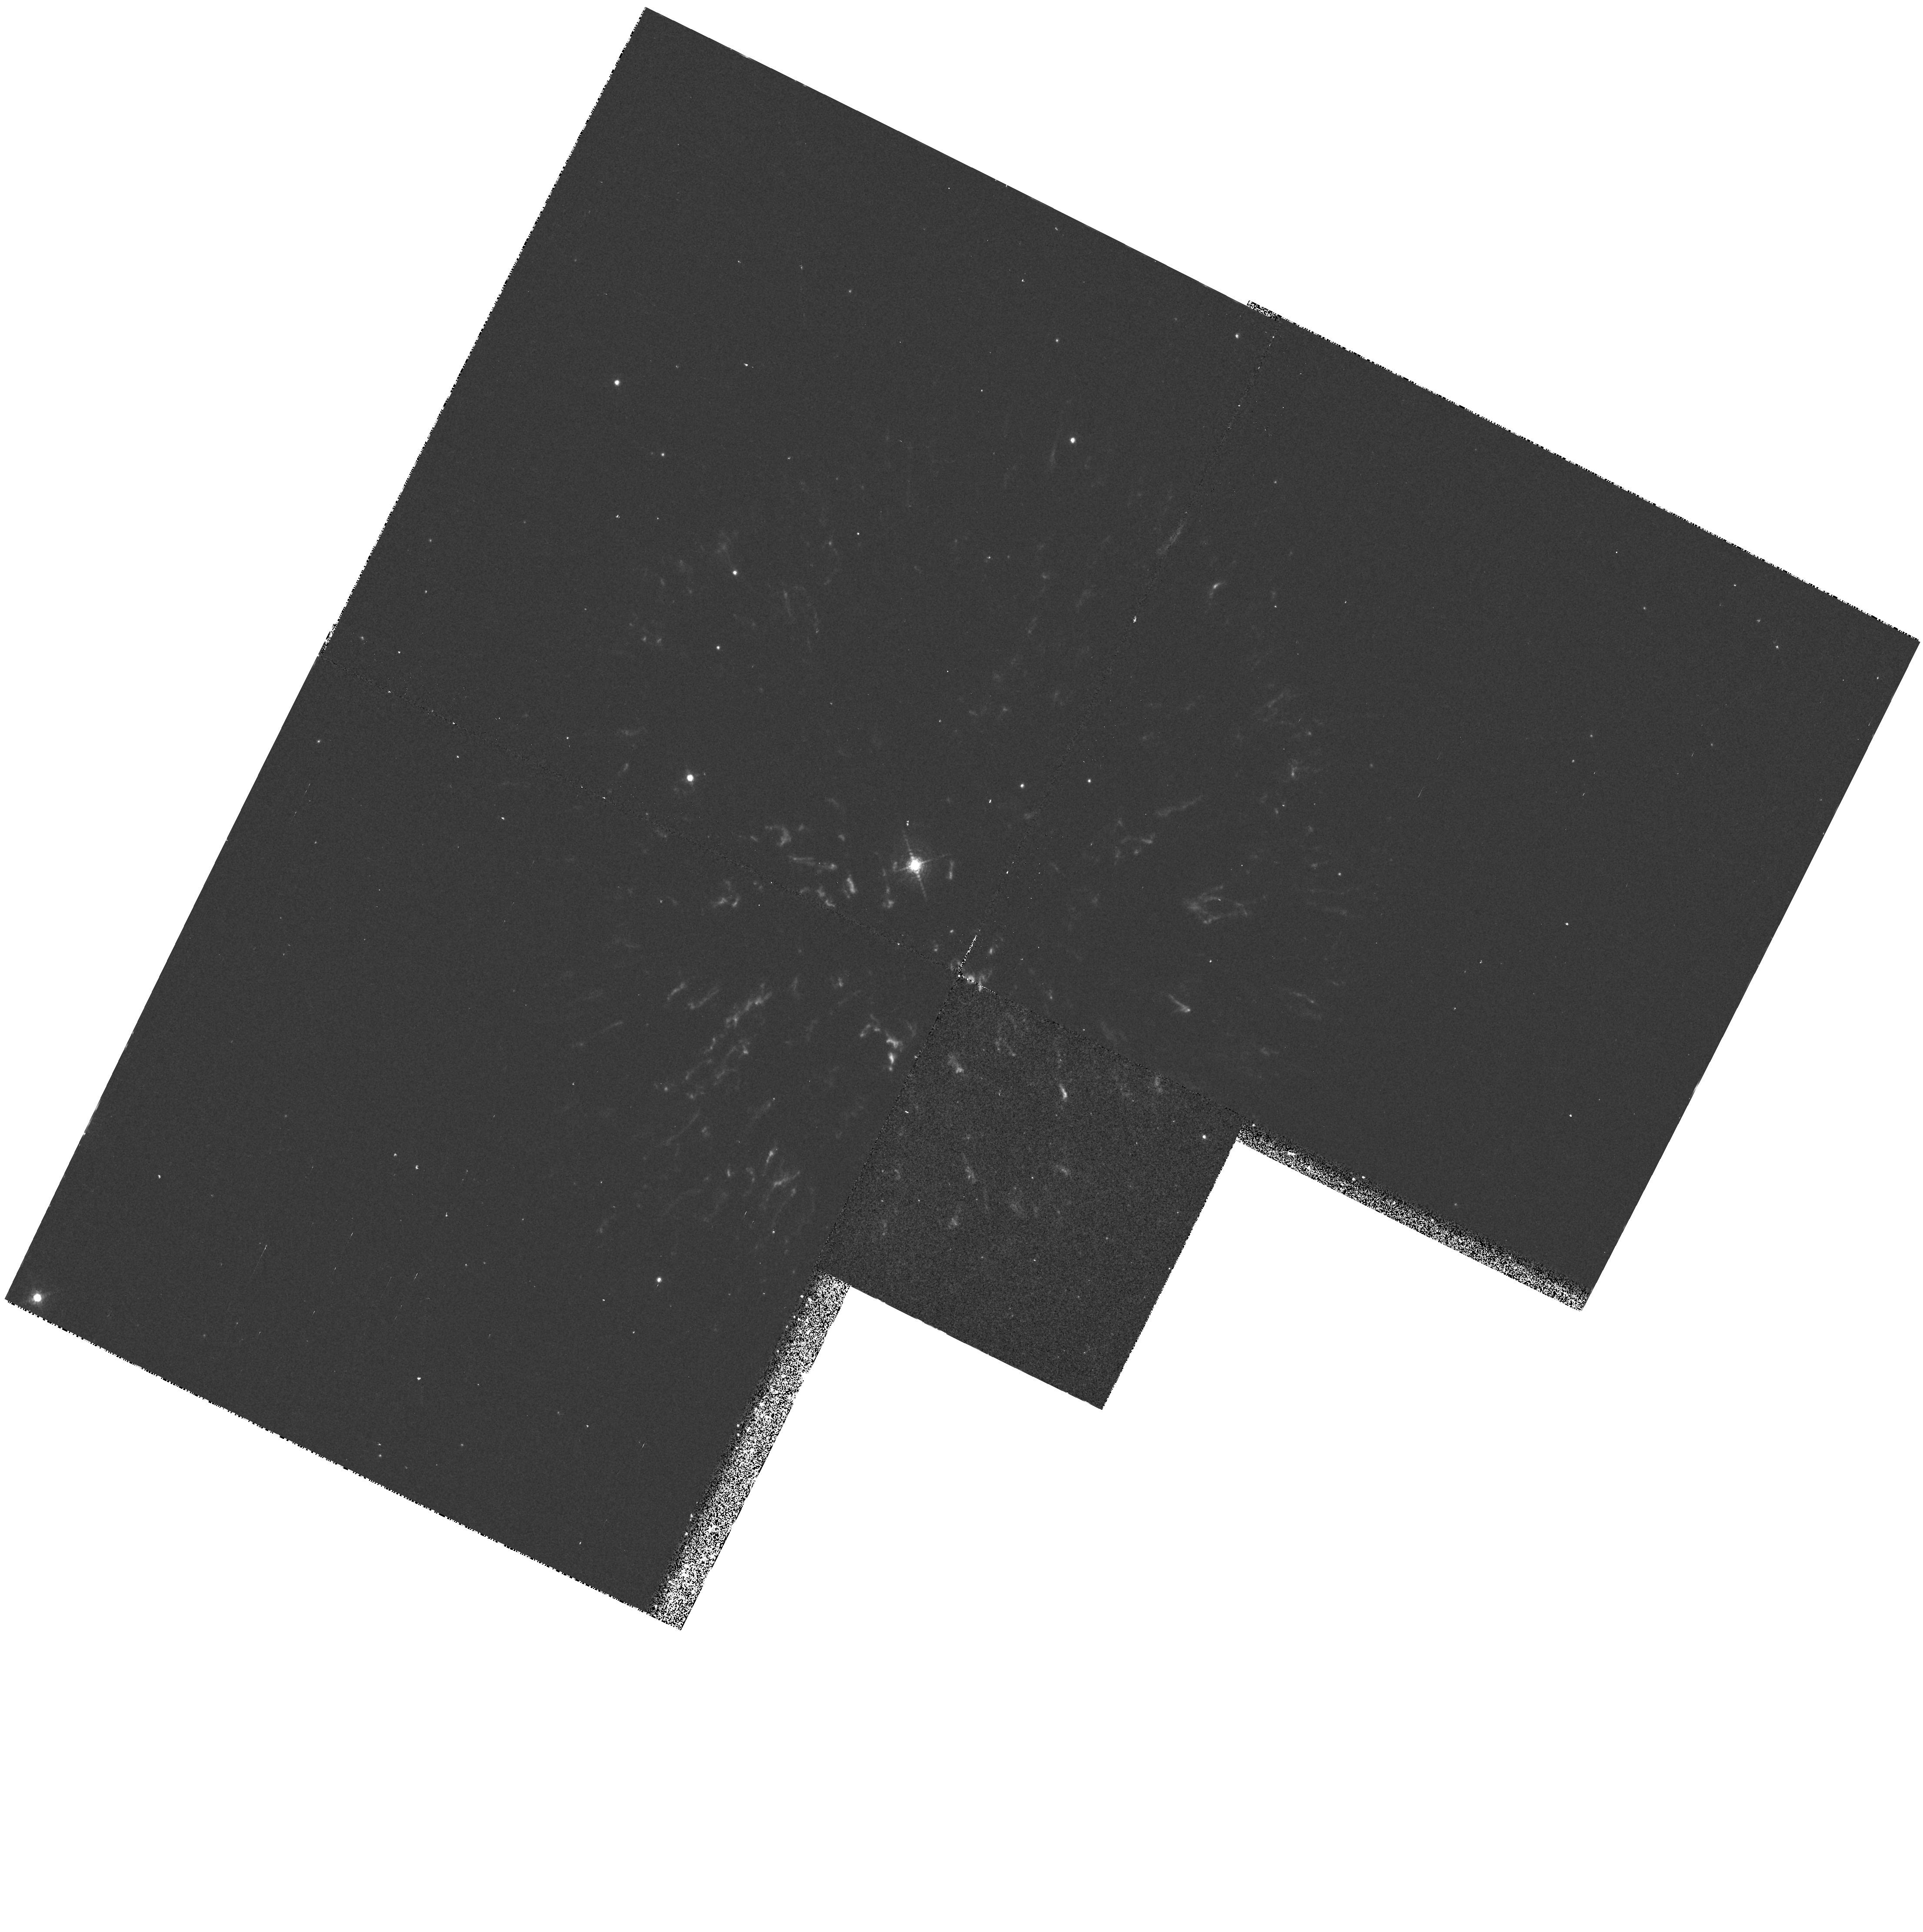
Target: GK-PERSEUS. Instrument: WFPC2/PC. Filter: F656N. Exposure: 12 min. Observation ID: hst_6060_01_wfpc2_pc_f656n_u2vn01

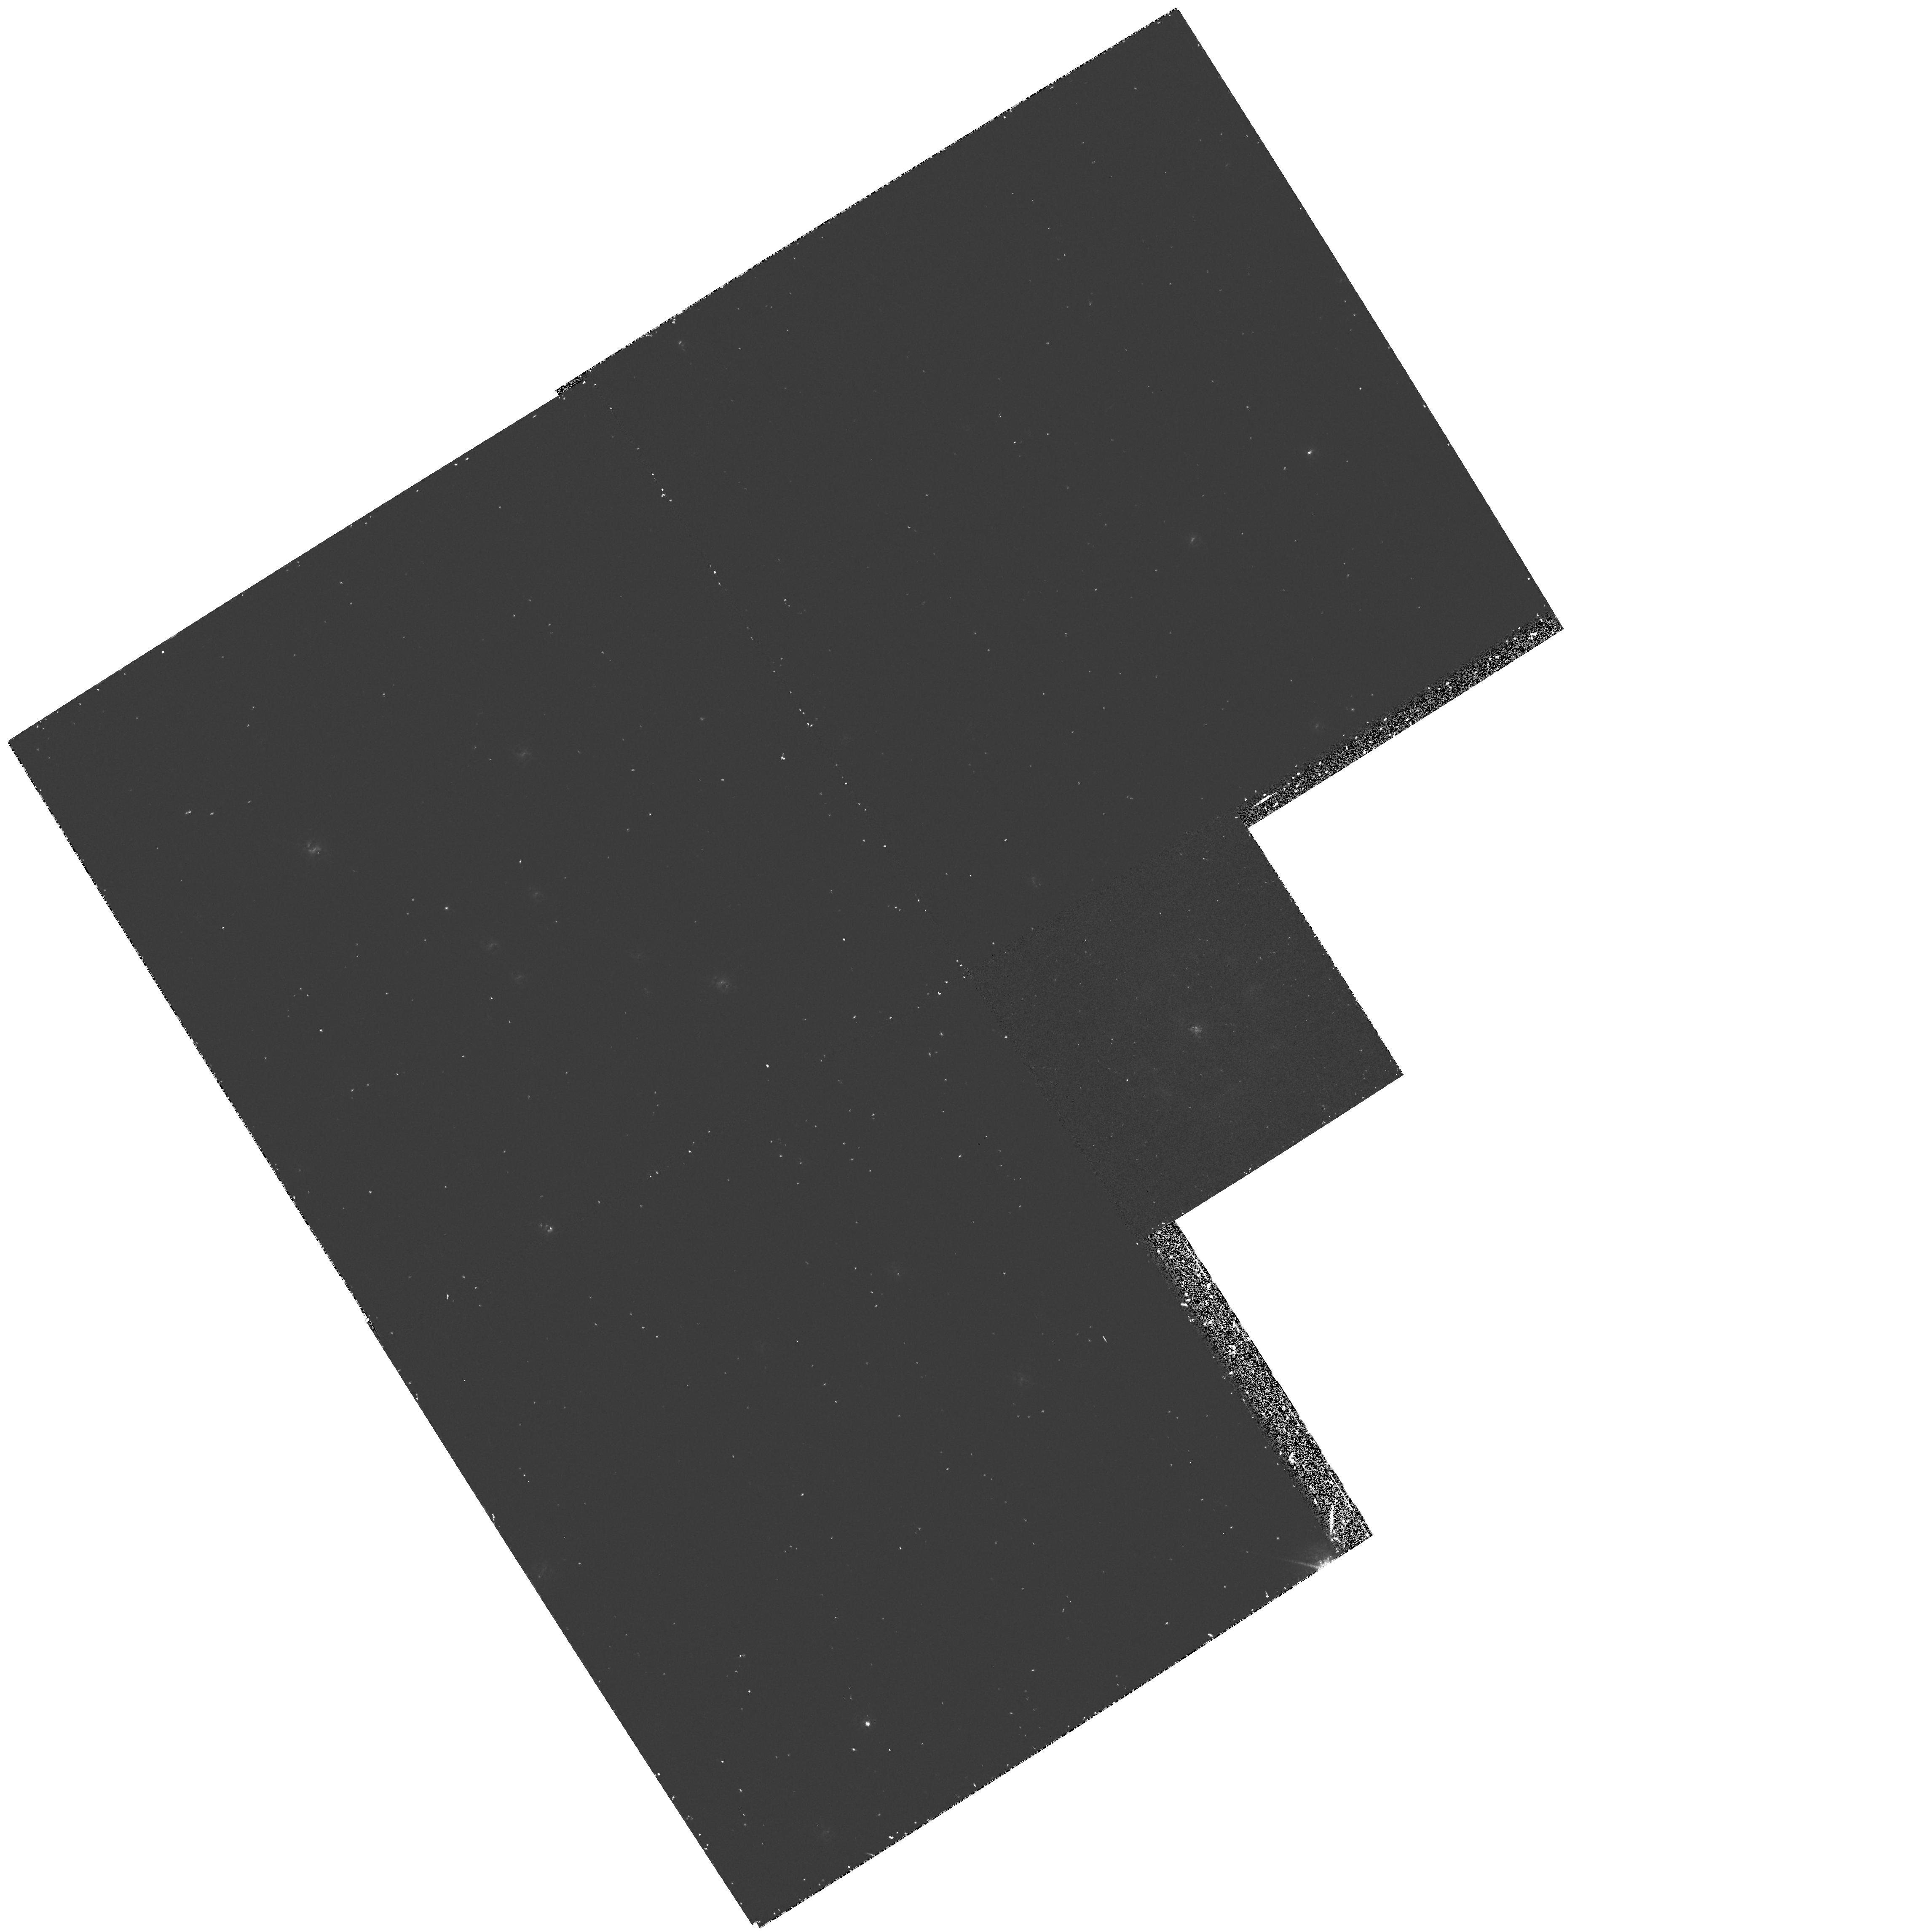
Target: CP-PUPPIS. Instrument: WFPC2/PC. Filter: F656N. Exposure: 40 min. Observation ID: hst_6060_03_wfpc2_pc_f656n_u2vn03

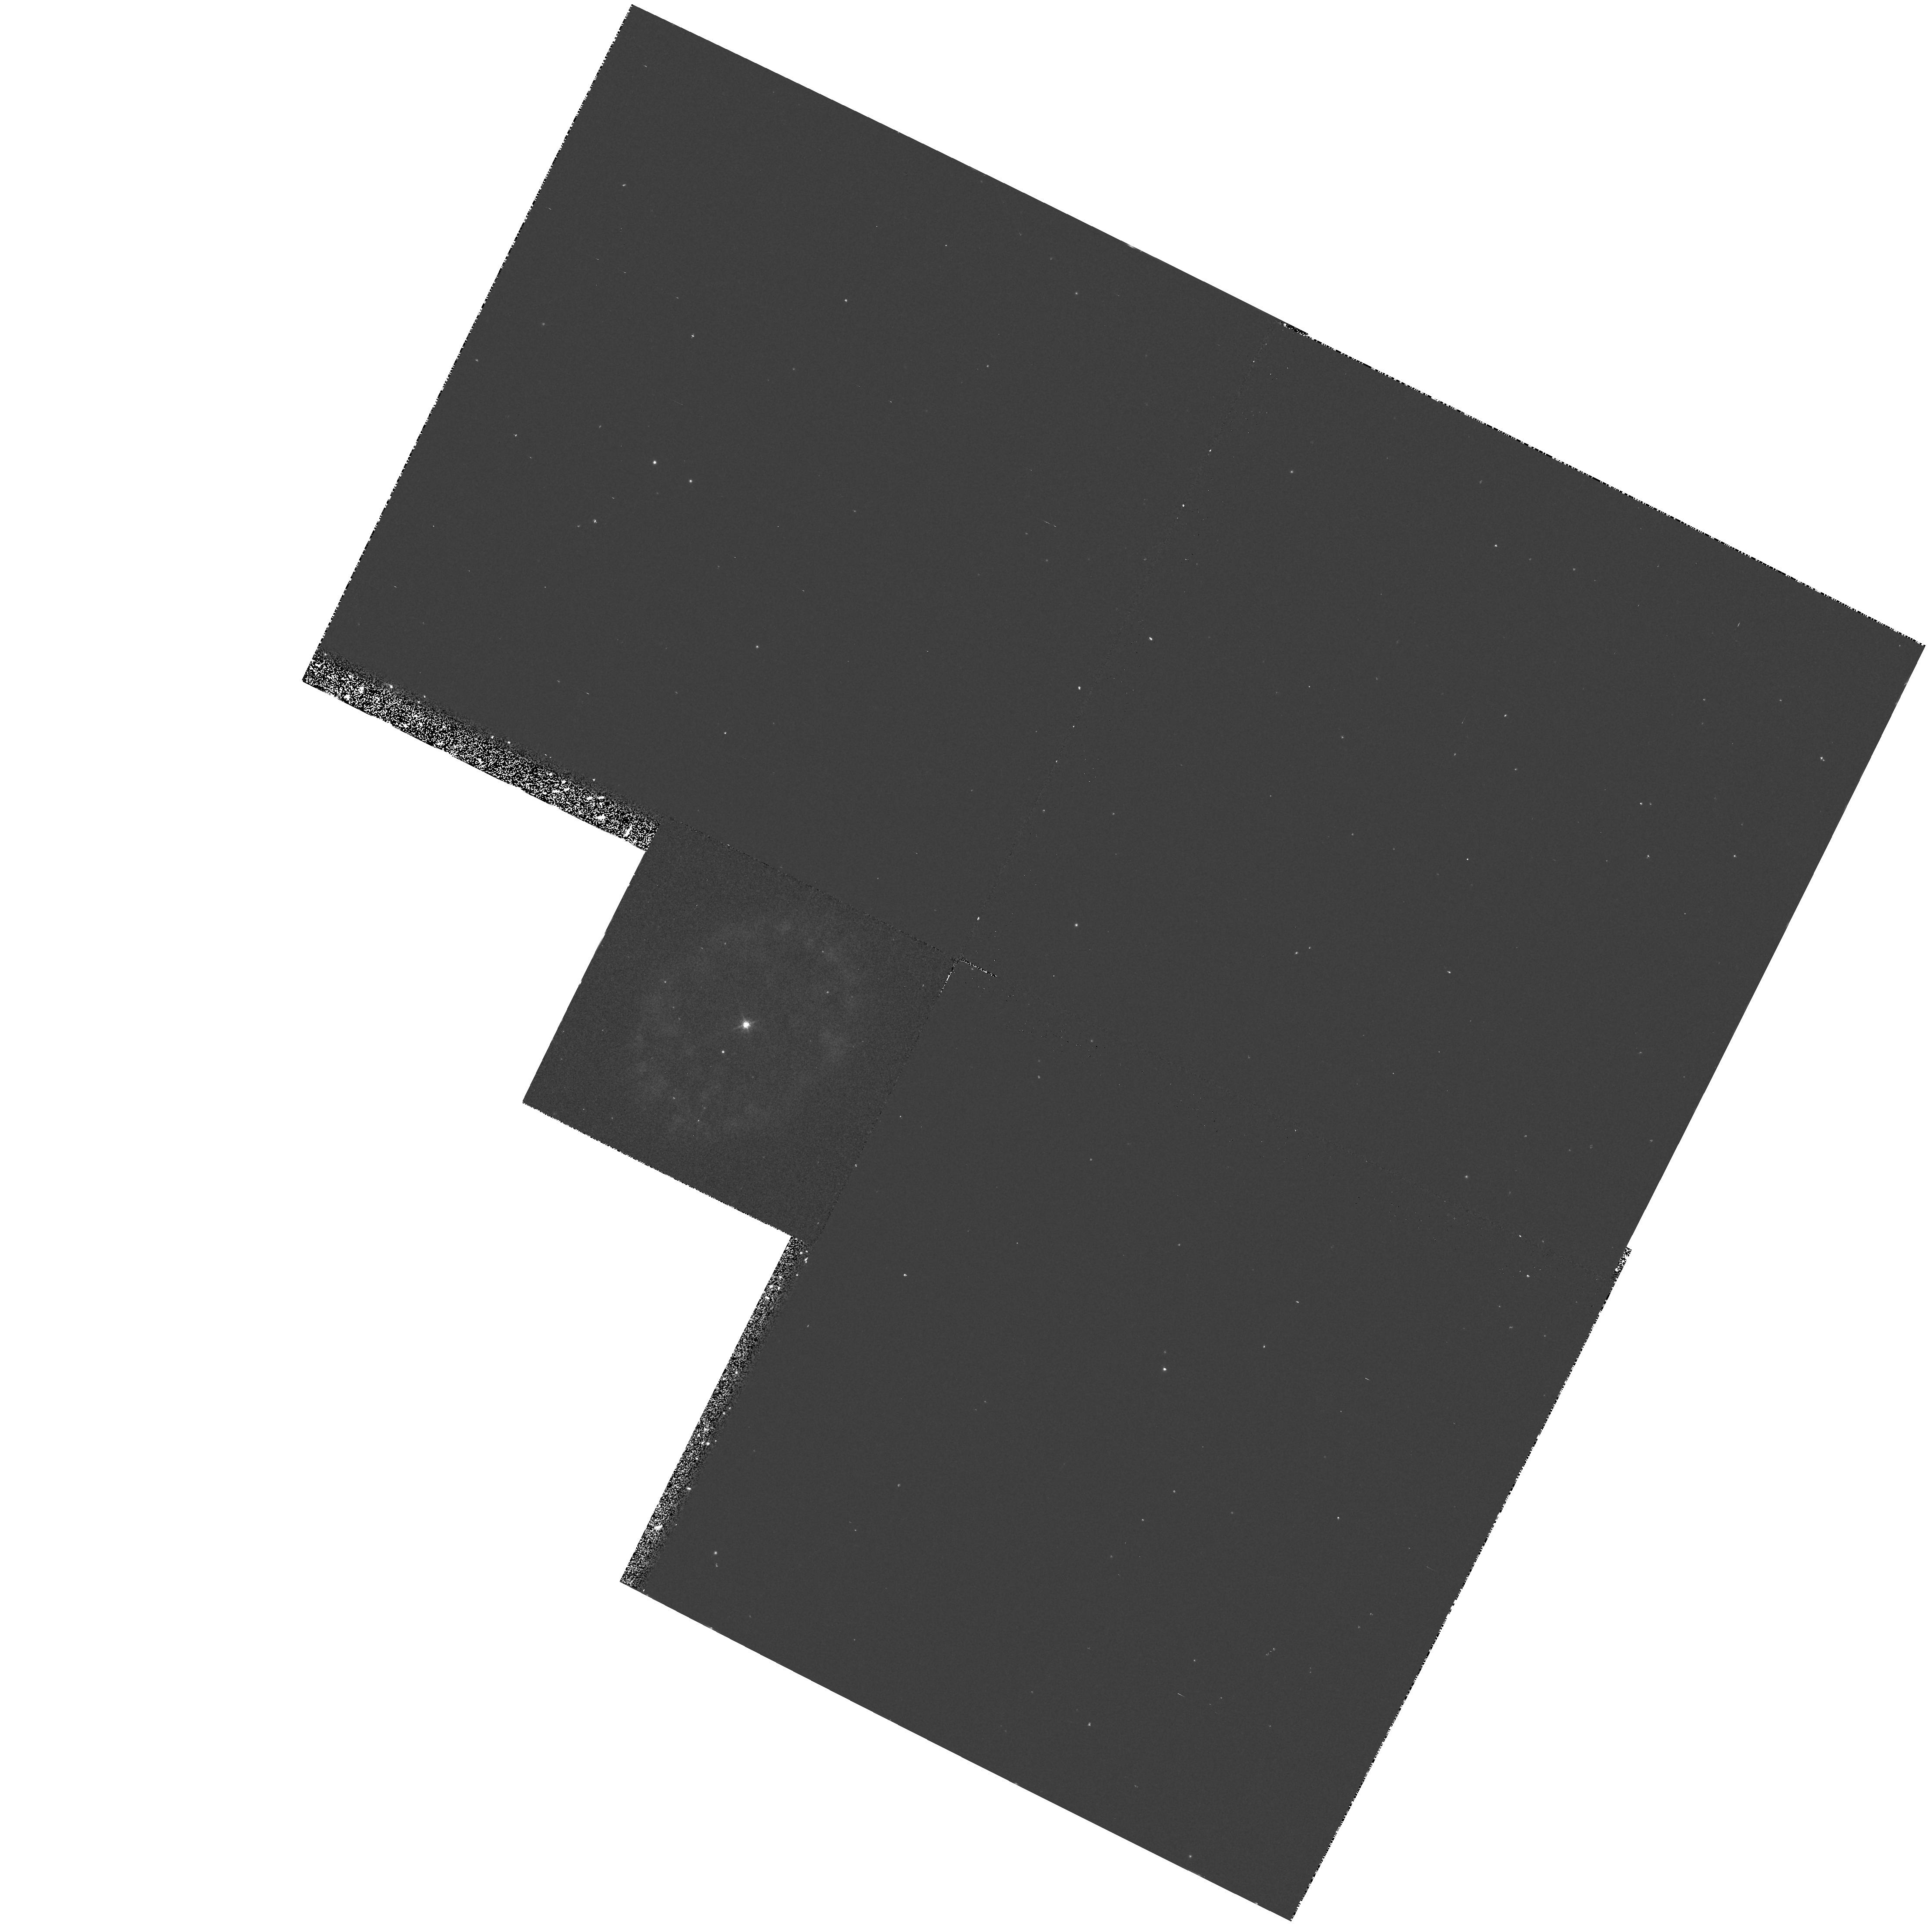
Target: DQ-HERCULIS. Instrument: WFPC2/PC. Filter: F656N. Exposure: 17 min. Observation ID: hst_6060_02_wfpc2_pc_f656n_u2vn02

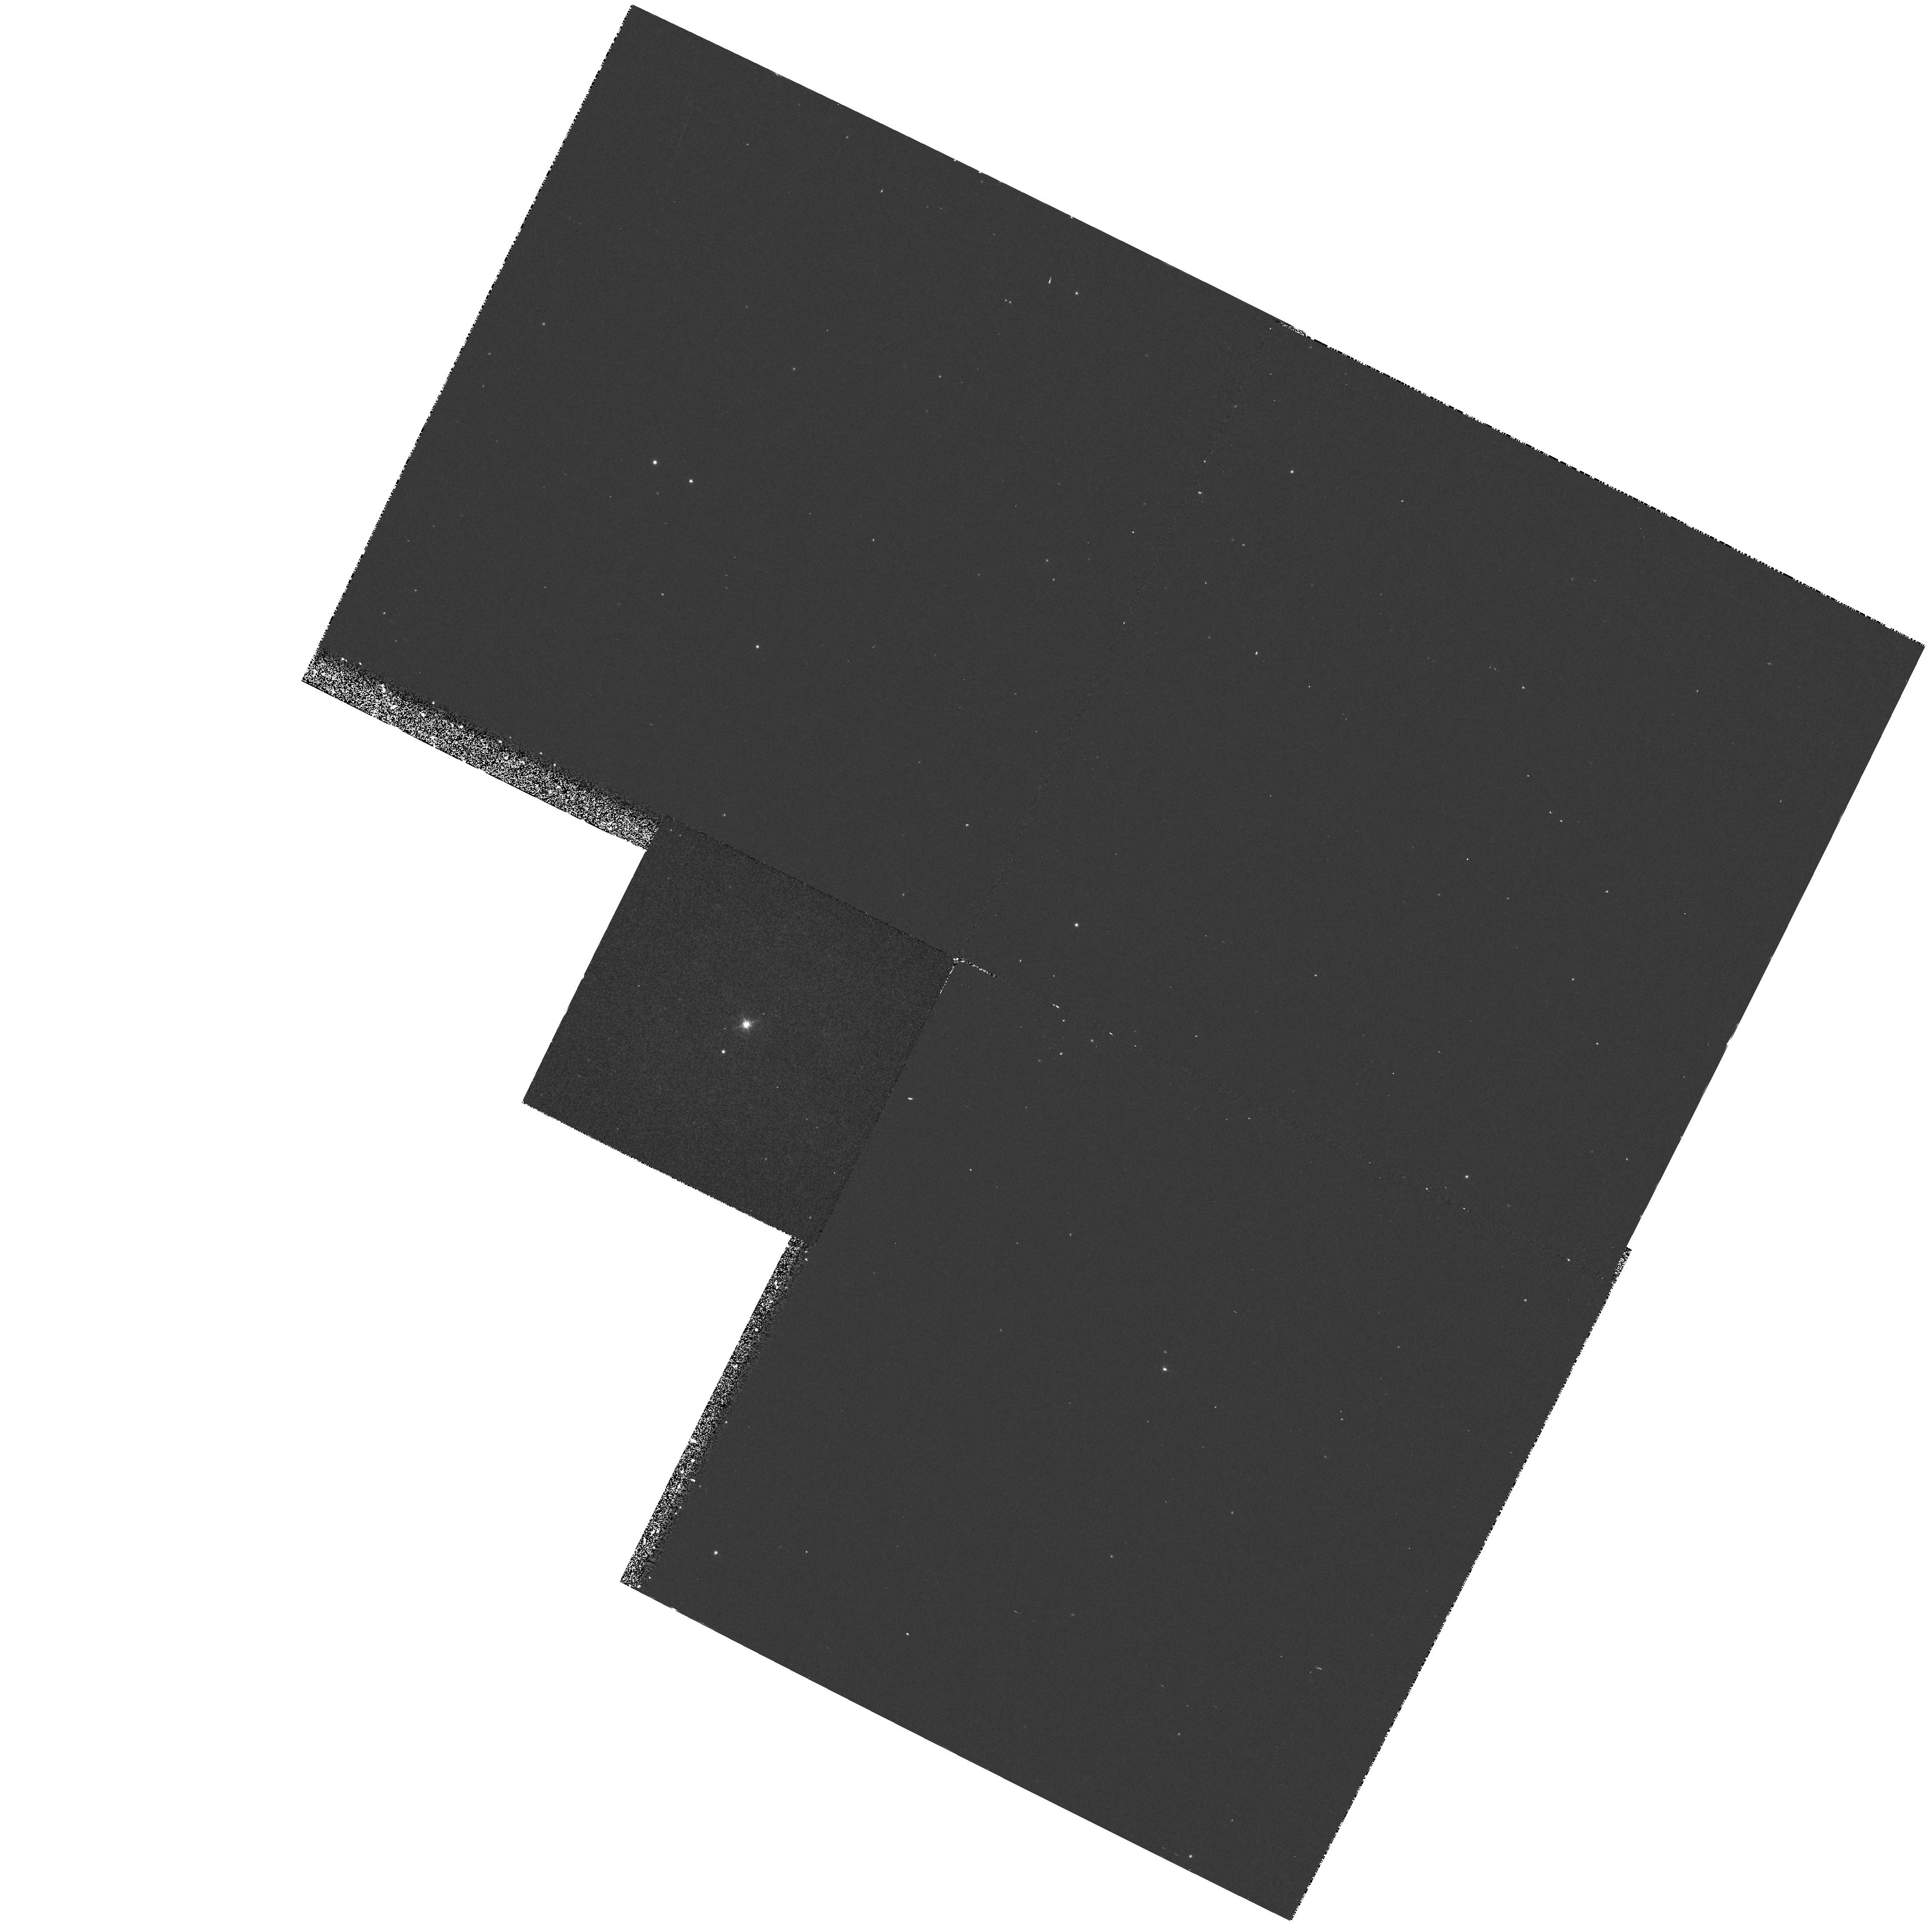
Target: DQ-HERCULIS. Instrument: WFPC2/PC. Filter: F658N. Exposure: 20 min. Observation ID: hst_6060_02_wfpc2_pc_f658n_u2vn02

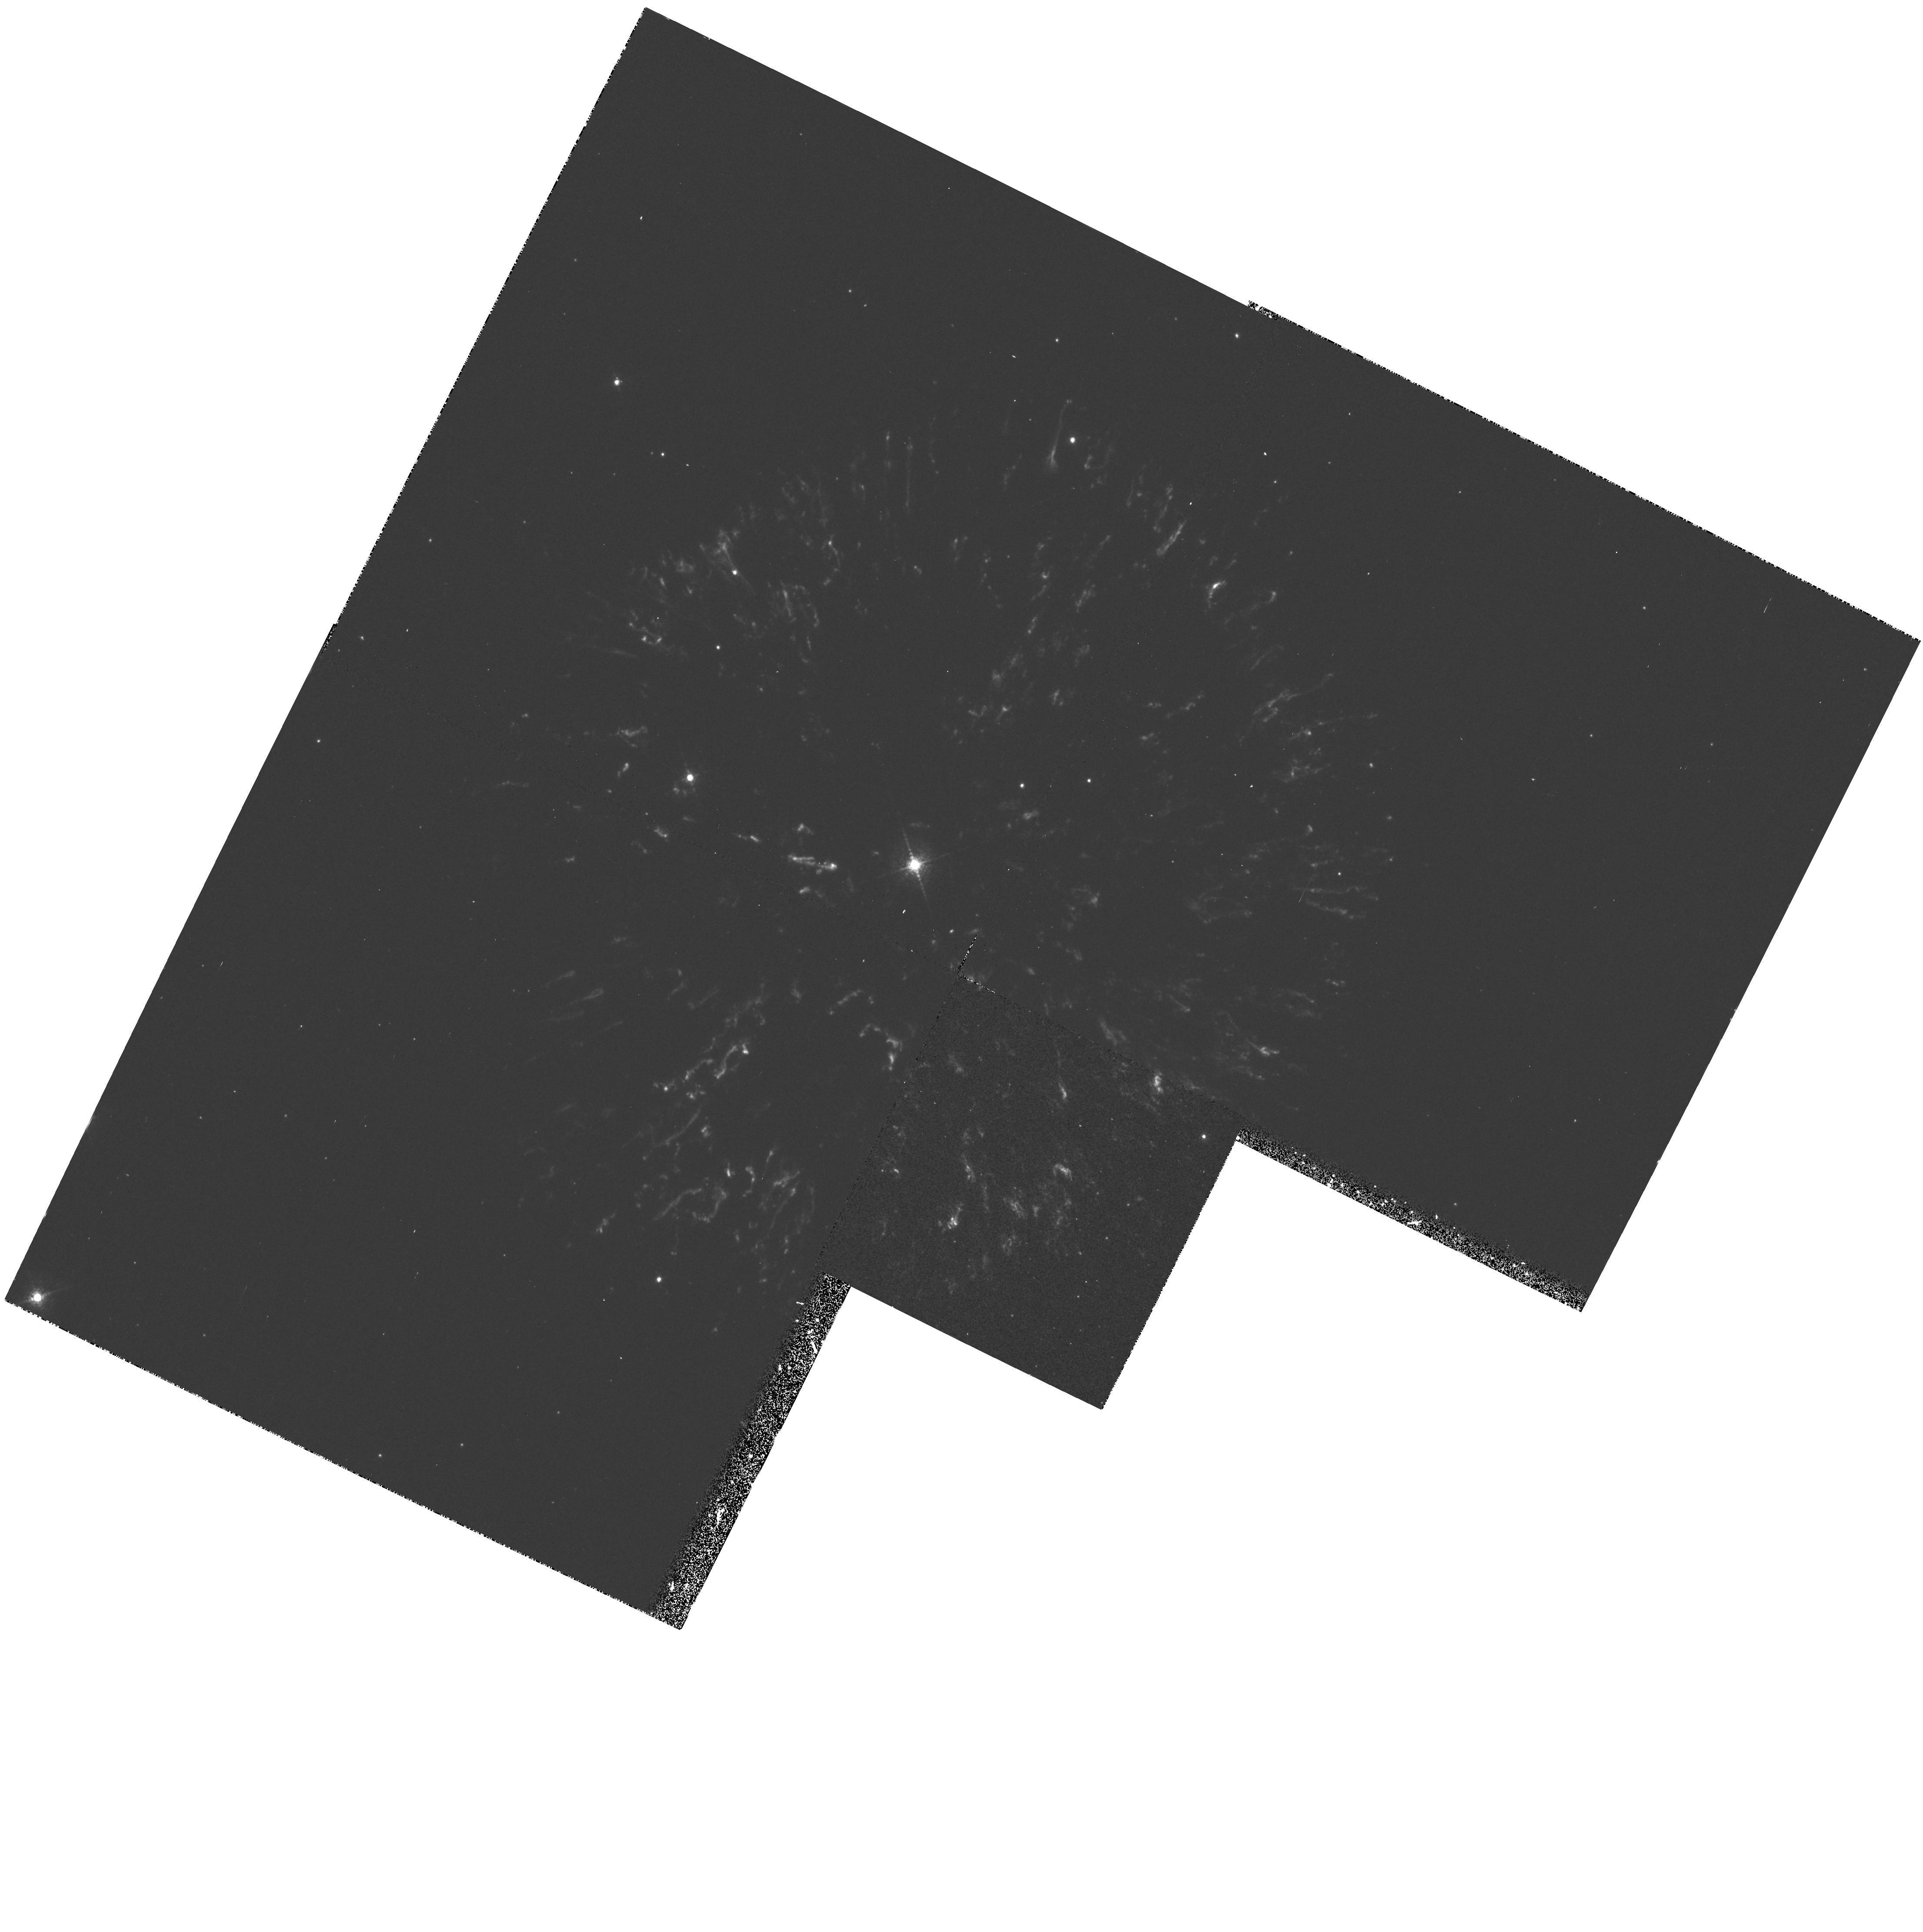
Target: GK-PERSEUS. Instrument: WFPC2/PC. Filter: F658N. Exposure: 23 min. Observation ID: hst_6060_01_wfpc2_pc_f658n_u2vn01

THE STRUCTURE OF NOVA SHELLS (PI: Shara, Michael)

Recent WFPC2 observations of the recurrent nova T Pyxidis show that the ejected material from the previous eruptions is neither uniform nor isotropic. Rather, the ejecta is distributed in hundreds of unresolved knots. If this result is the norm for all nova ejecta then all previous mass estimates and ejection models for nova shells are probably incorrect. Observationally determined masses of nova shells provide a very important test to the nova theory. We are proposing to use WFPC2 to determine if 1) all nova shells are in fact broken into knots, and, for the closest shells, 2) to determine the size distribution of these knots. In addition WFPC2 observations of T Pyxidis will enable us to determine whether the clumpy shell is expanding. Finally, we are asking for a reendorsement (granted in cycles 1 and 4) to observe the effects of the next eruption of T Pyx (once in a generation and now several years overdue) on its multitude of circumstellar knots.